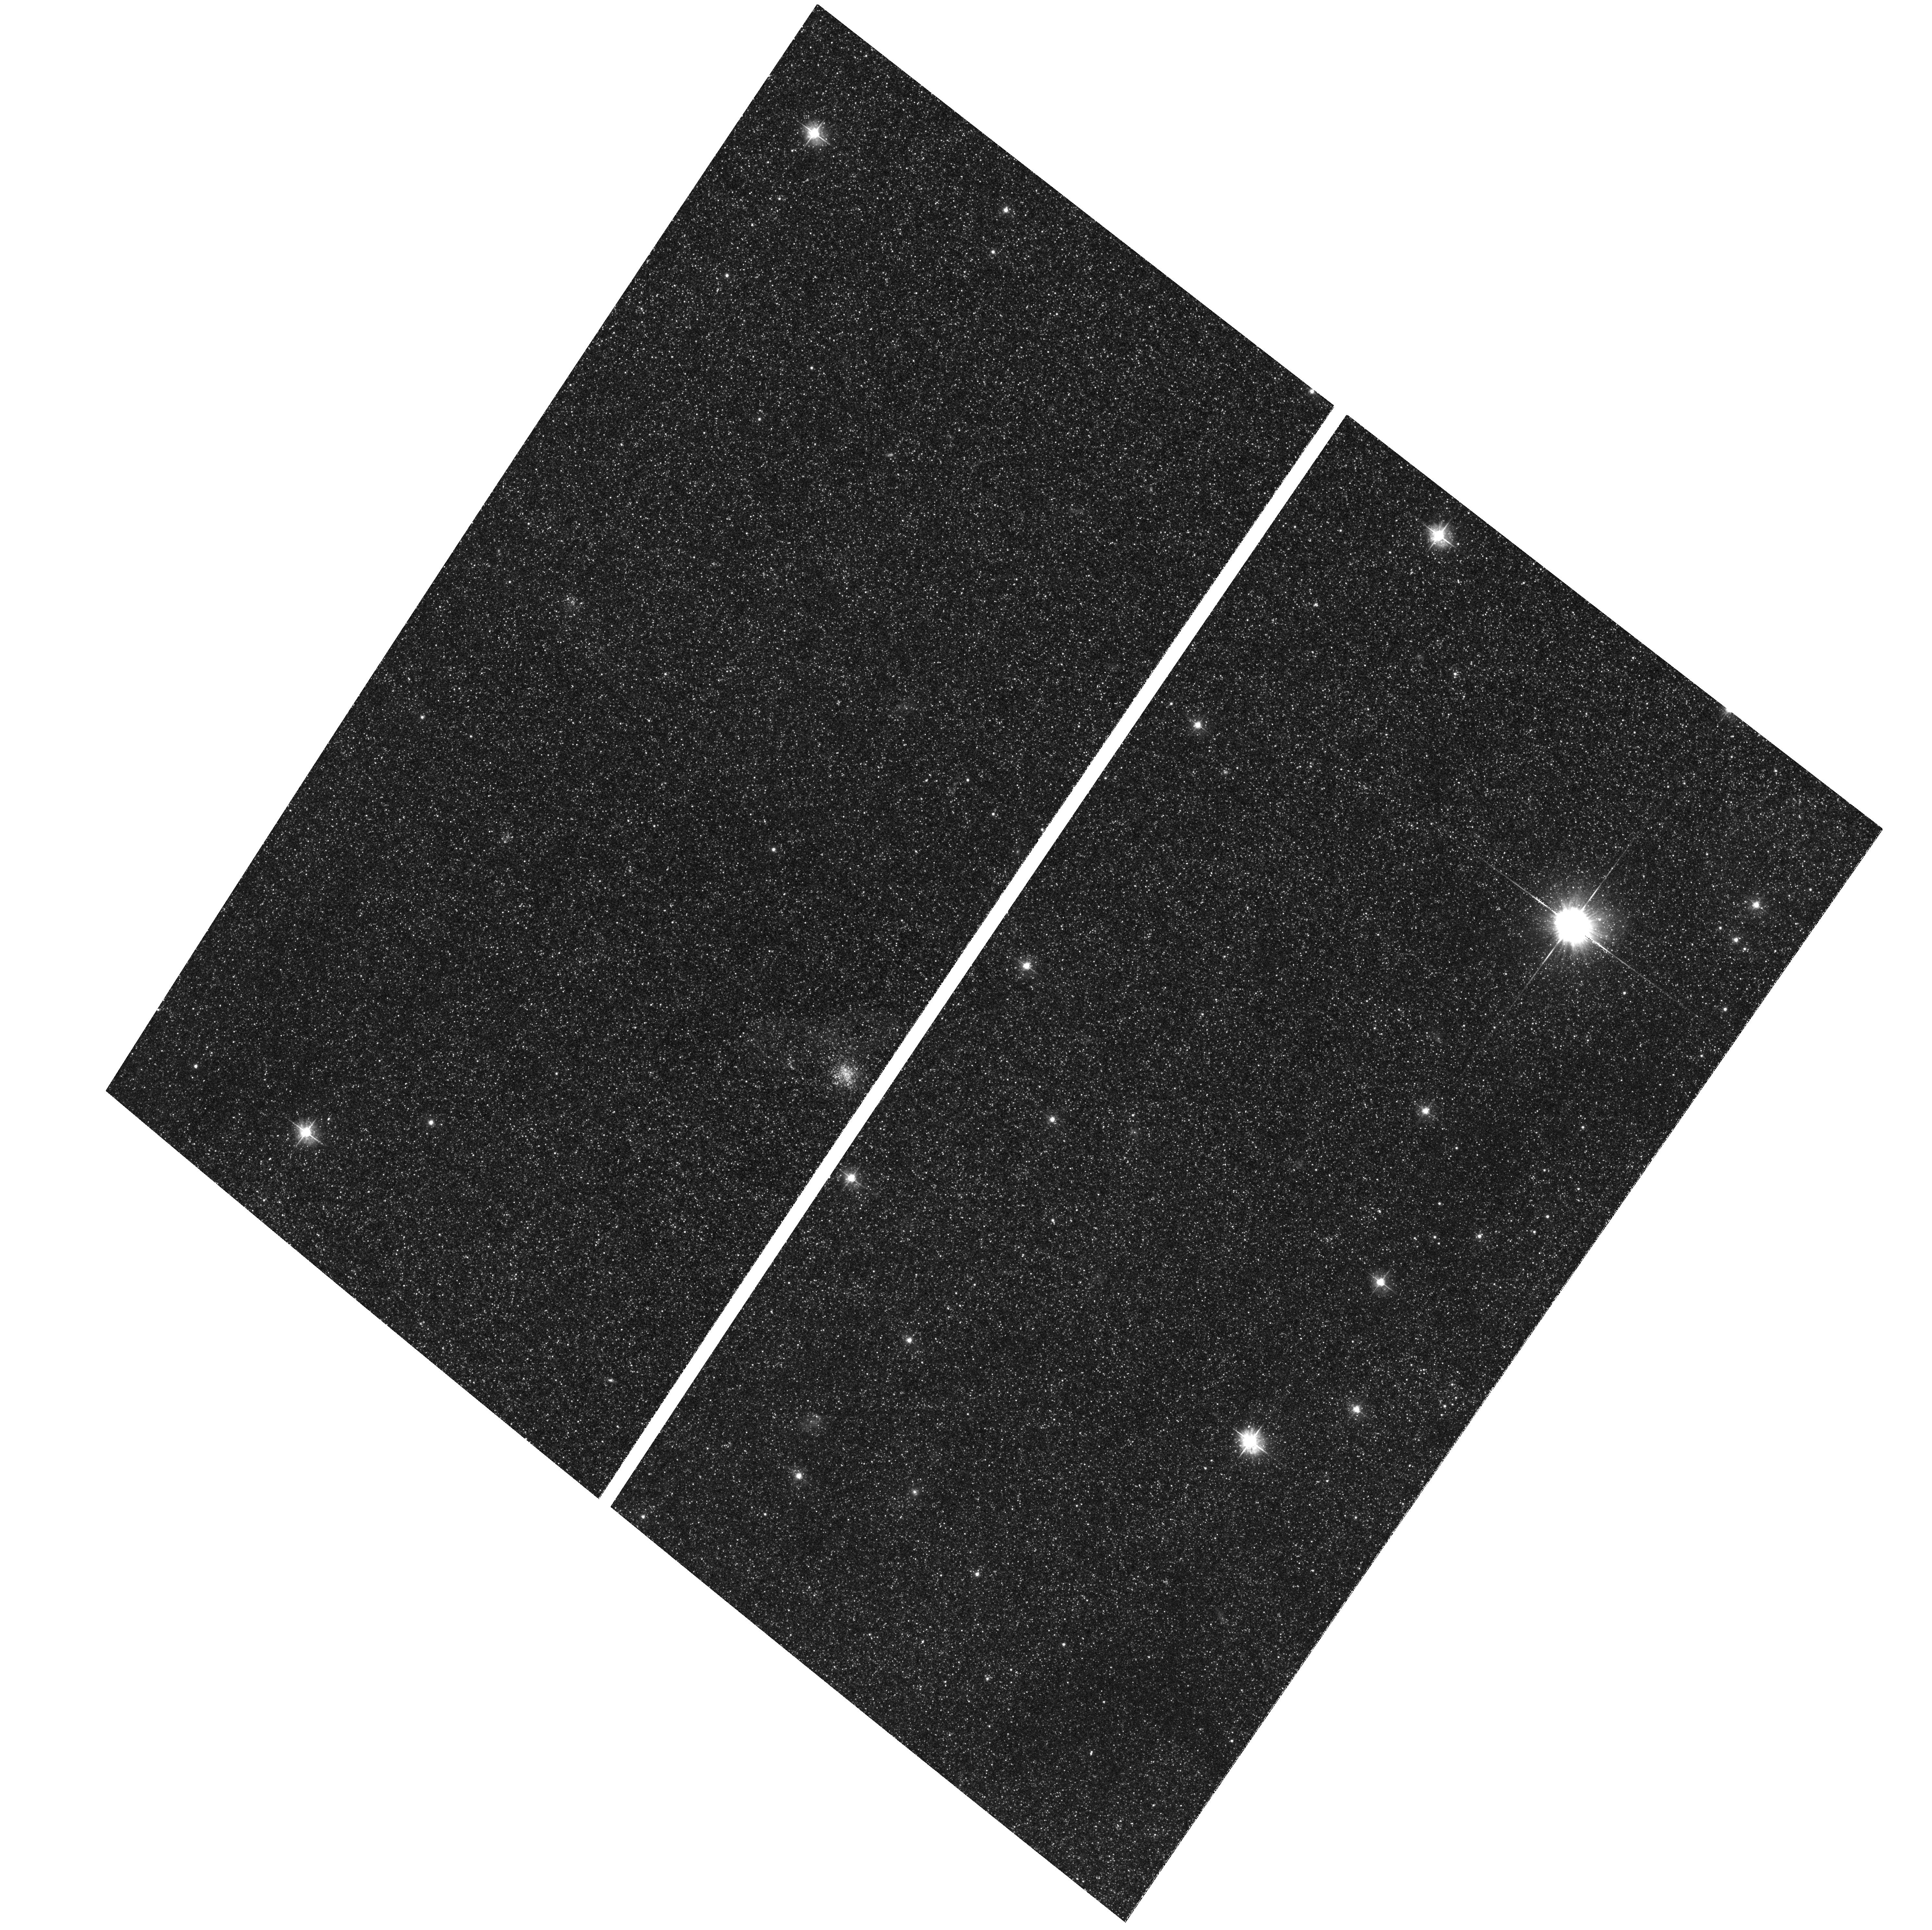
Target: M31-B21-F05-WFC. Instrument: ACS/WFC. Filter: F475W. Exposure: 32 min. Observation ID: hst_12055_02_acs_wfc_f475w_jbex02

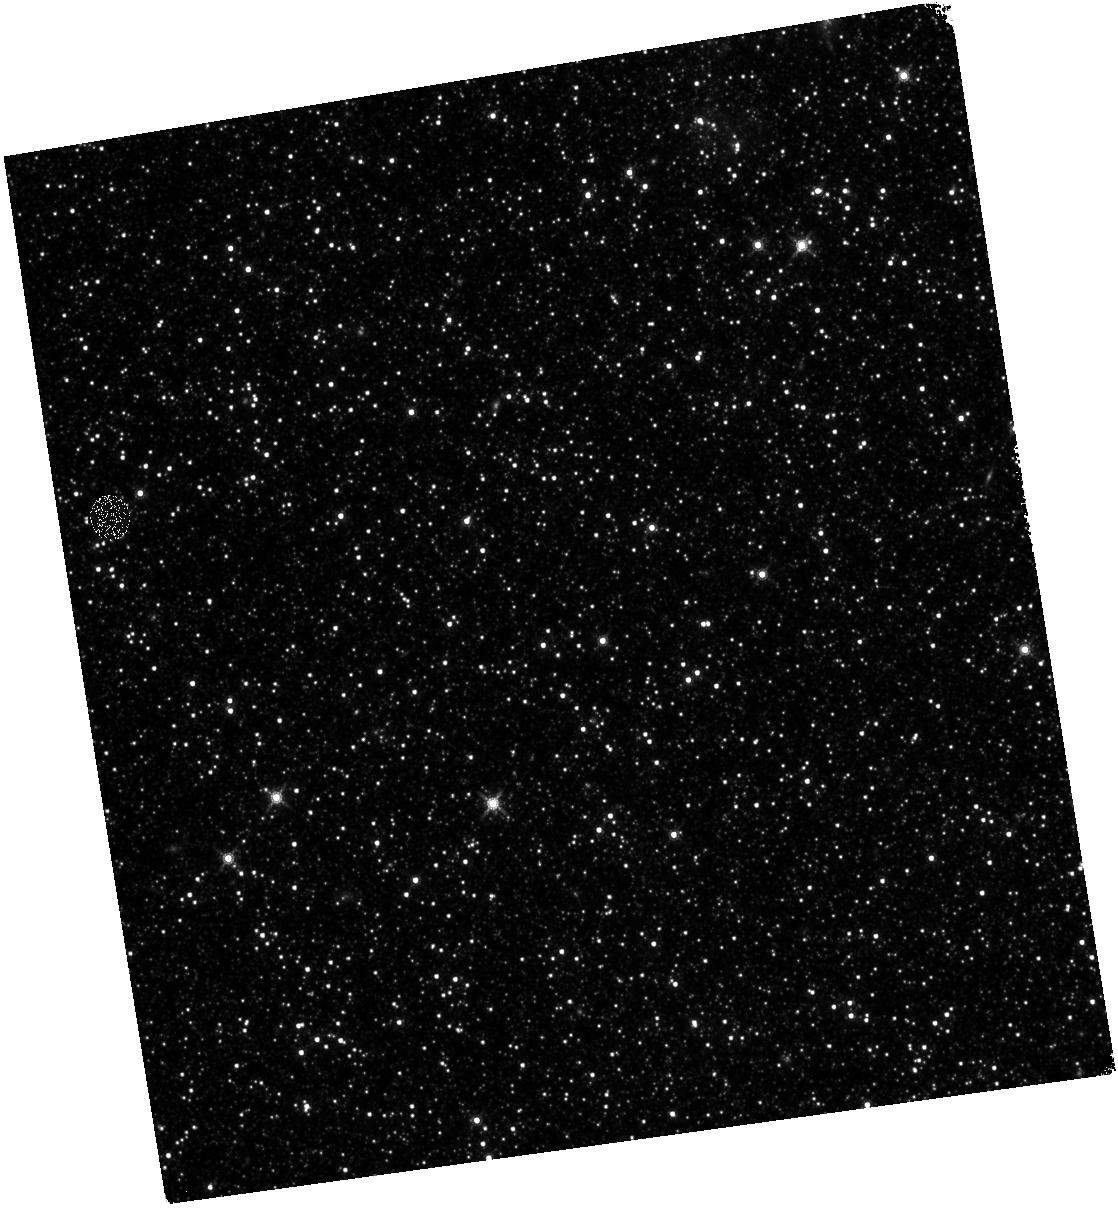
Target: M31-B21-F07-IR. Instrument: WFC3/IR. Filter: F160W. Exposure: 28 min. Observation ID: hst_12055_07_wfc3_ir_f160w_ibex07

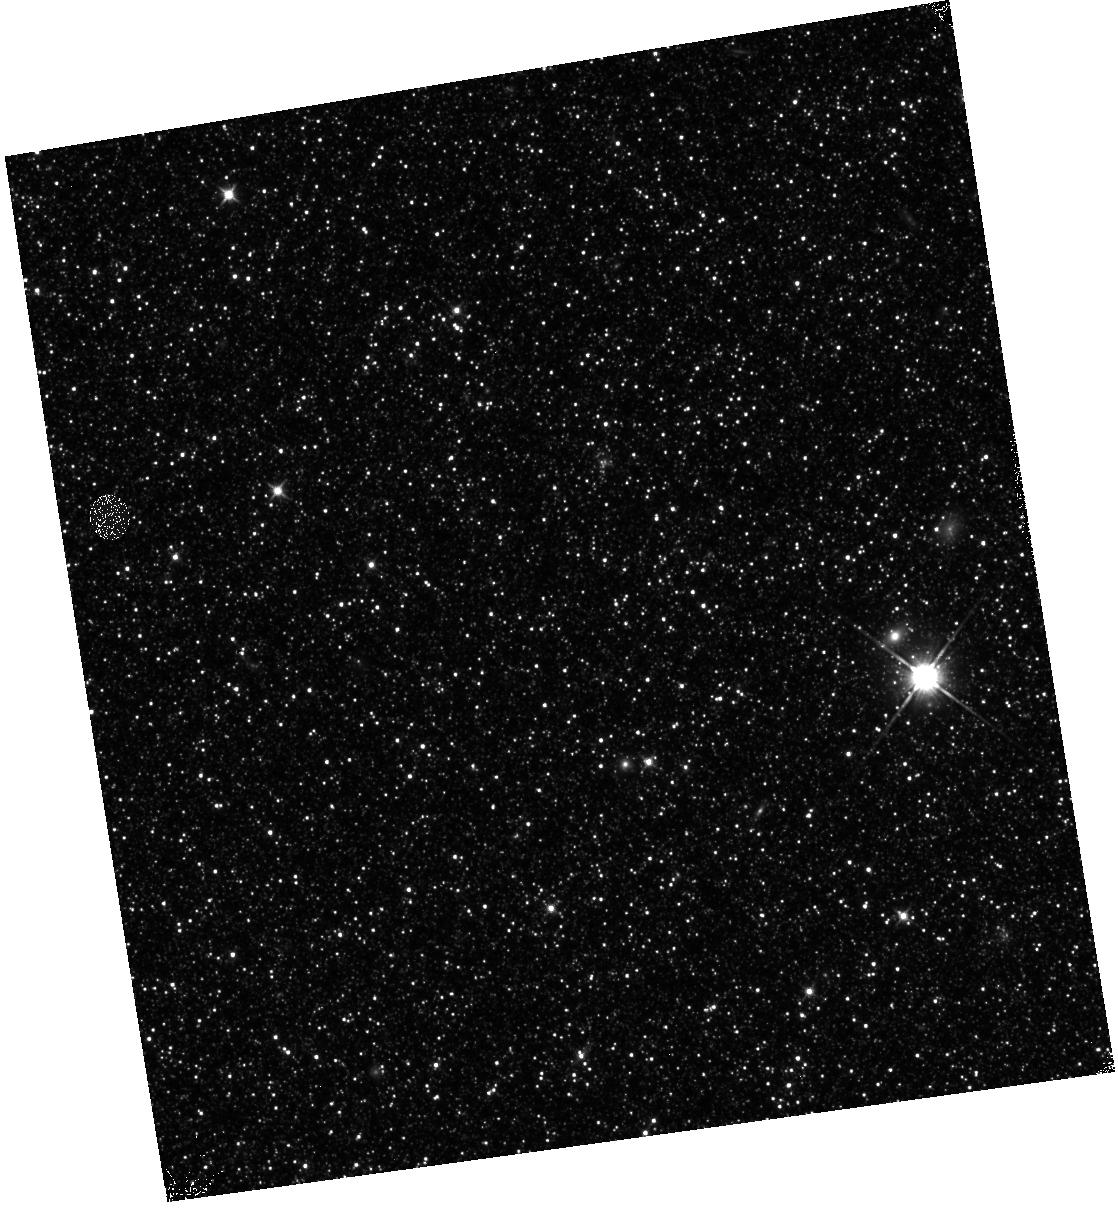
Target: M31-B21-F15-IR. Instrument: WFC3/IR. Filter: F110W. Exposure: 13 min. Observation ID: hst_12055_15_wfc3_ir_f110w_ibex15

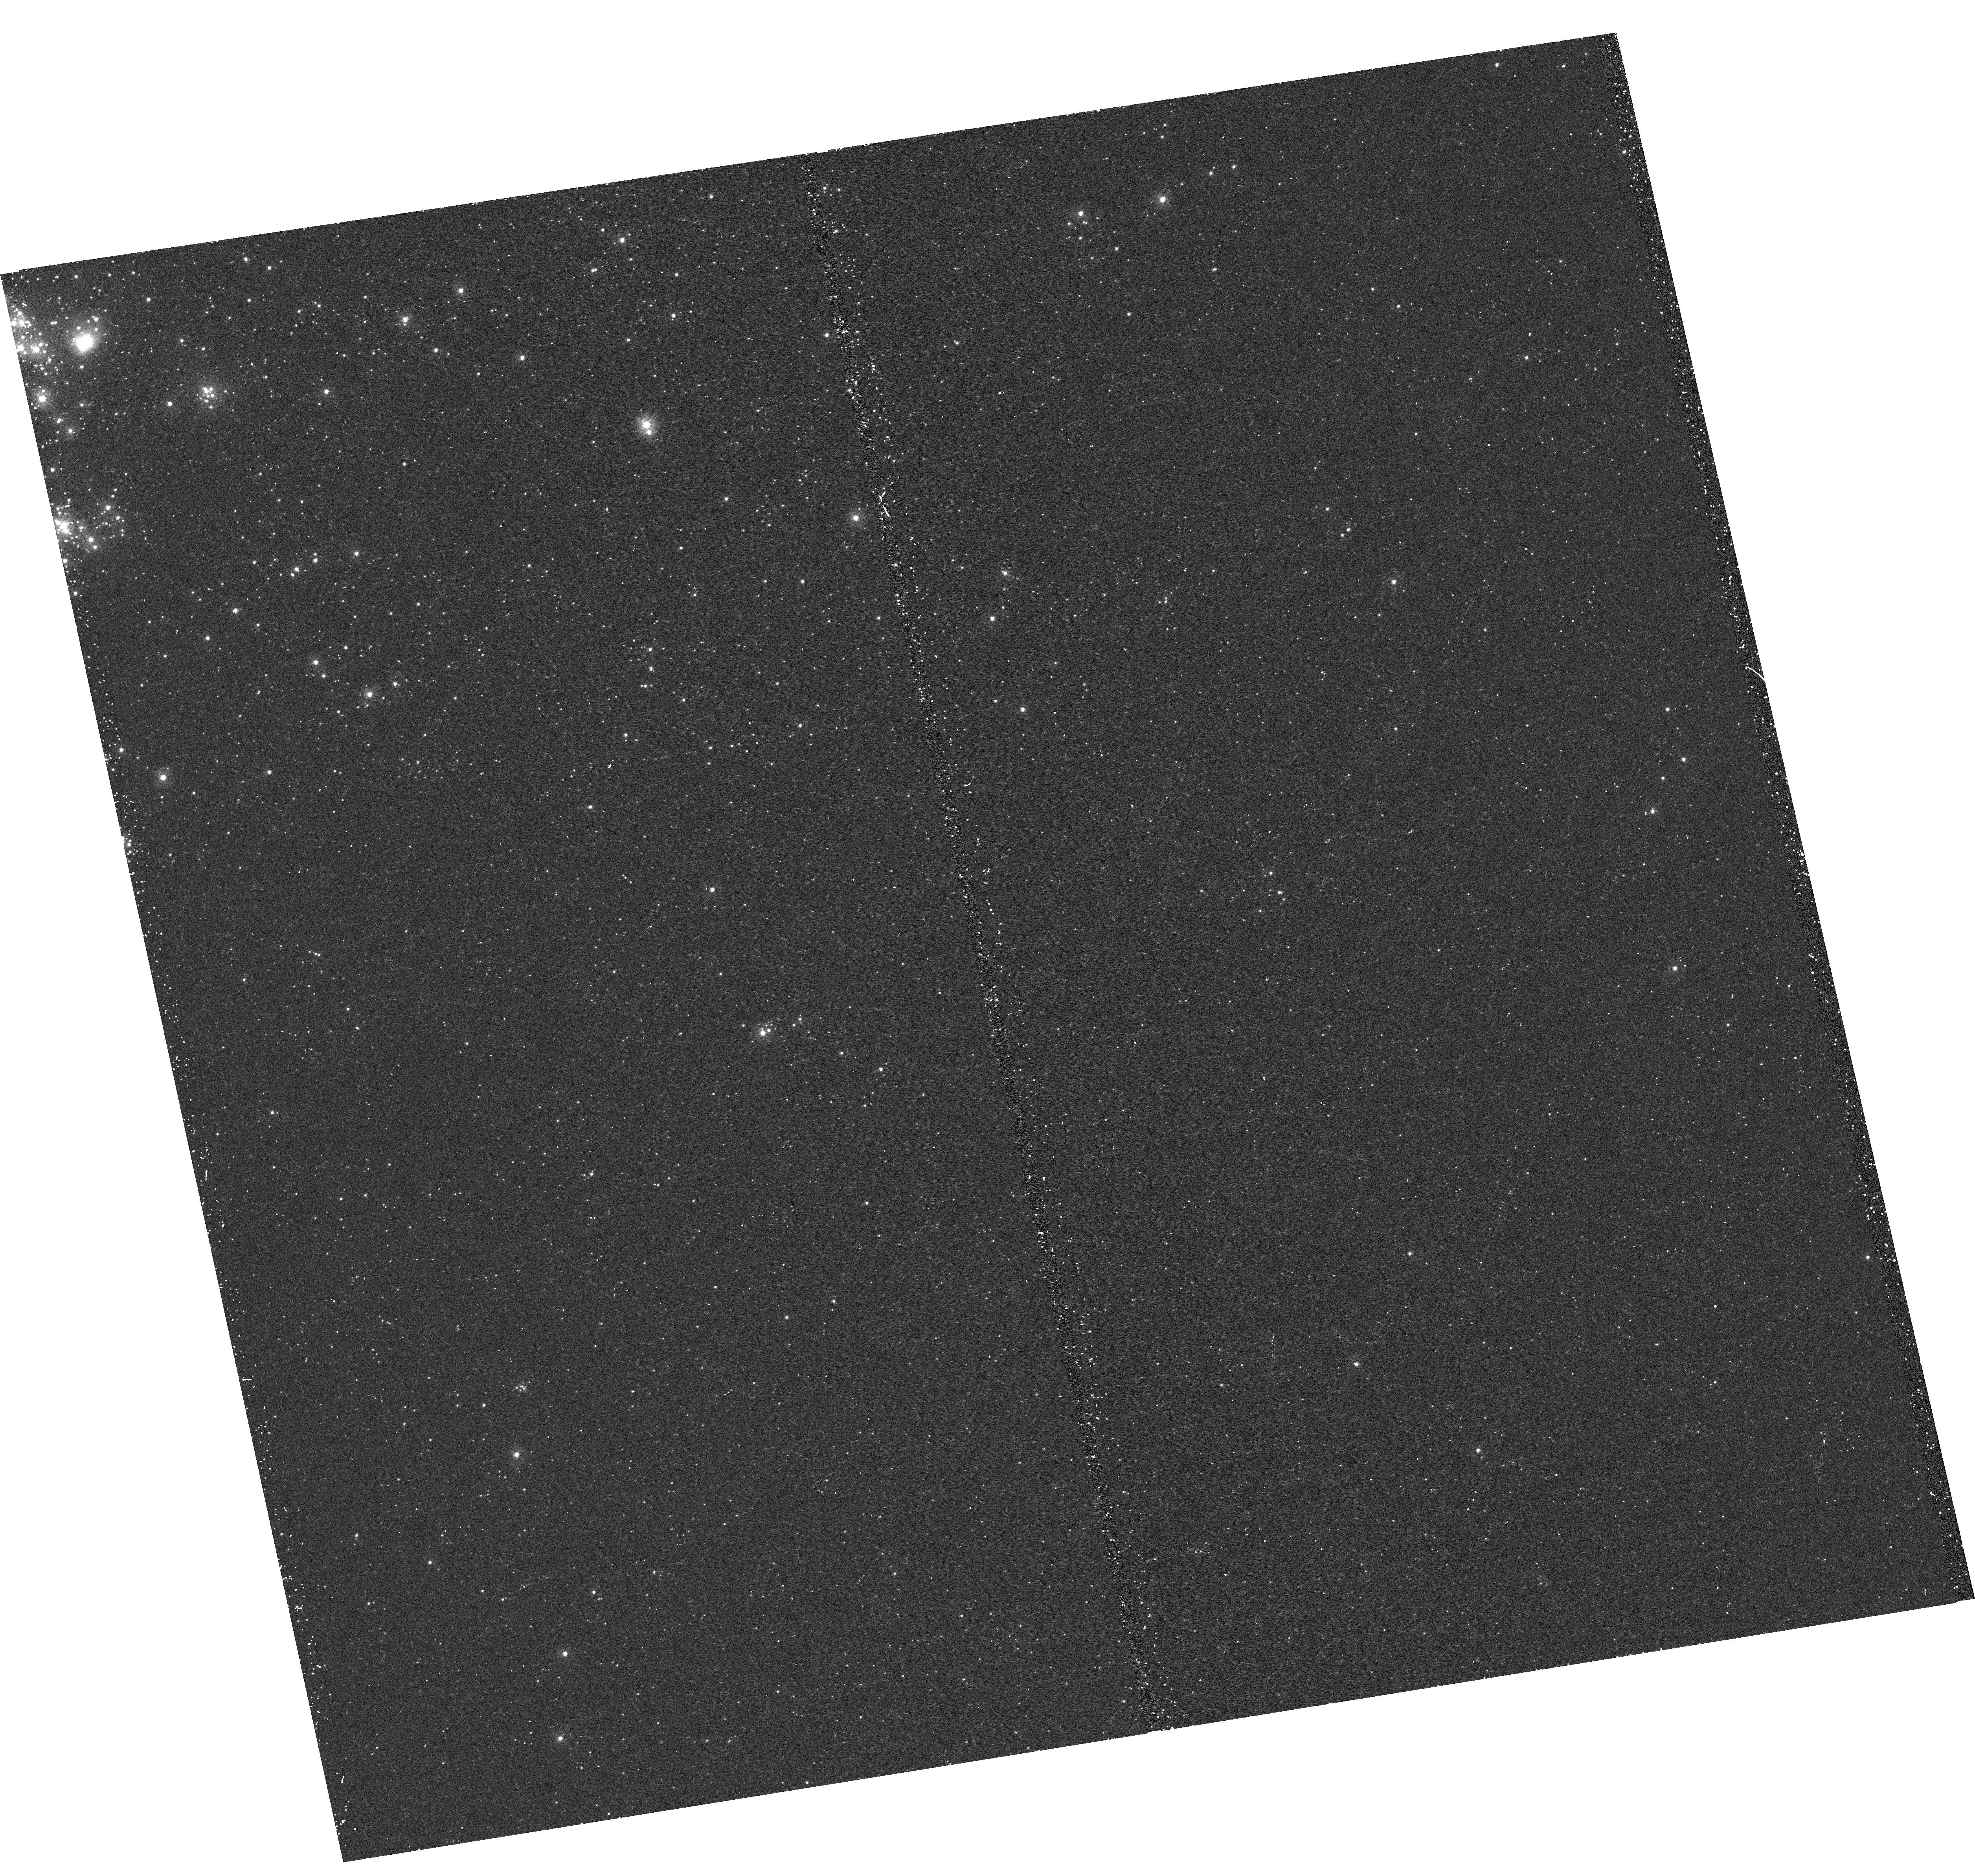
Target: M31-B21-F08-UVIS. Instrument: WFC3/UVIS. Filter: F275W. Exposure: 17 min. Observation ID: hst_12055_08_wfc3_uvis_f275w_ibex08

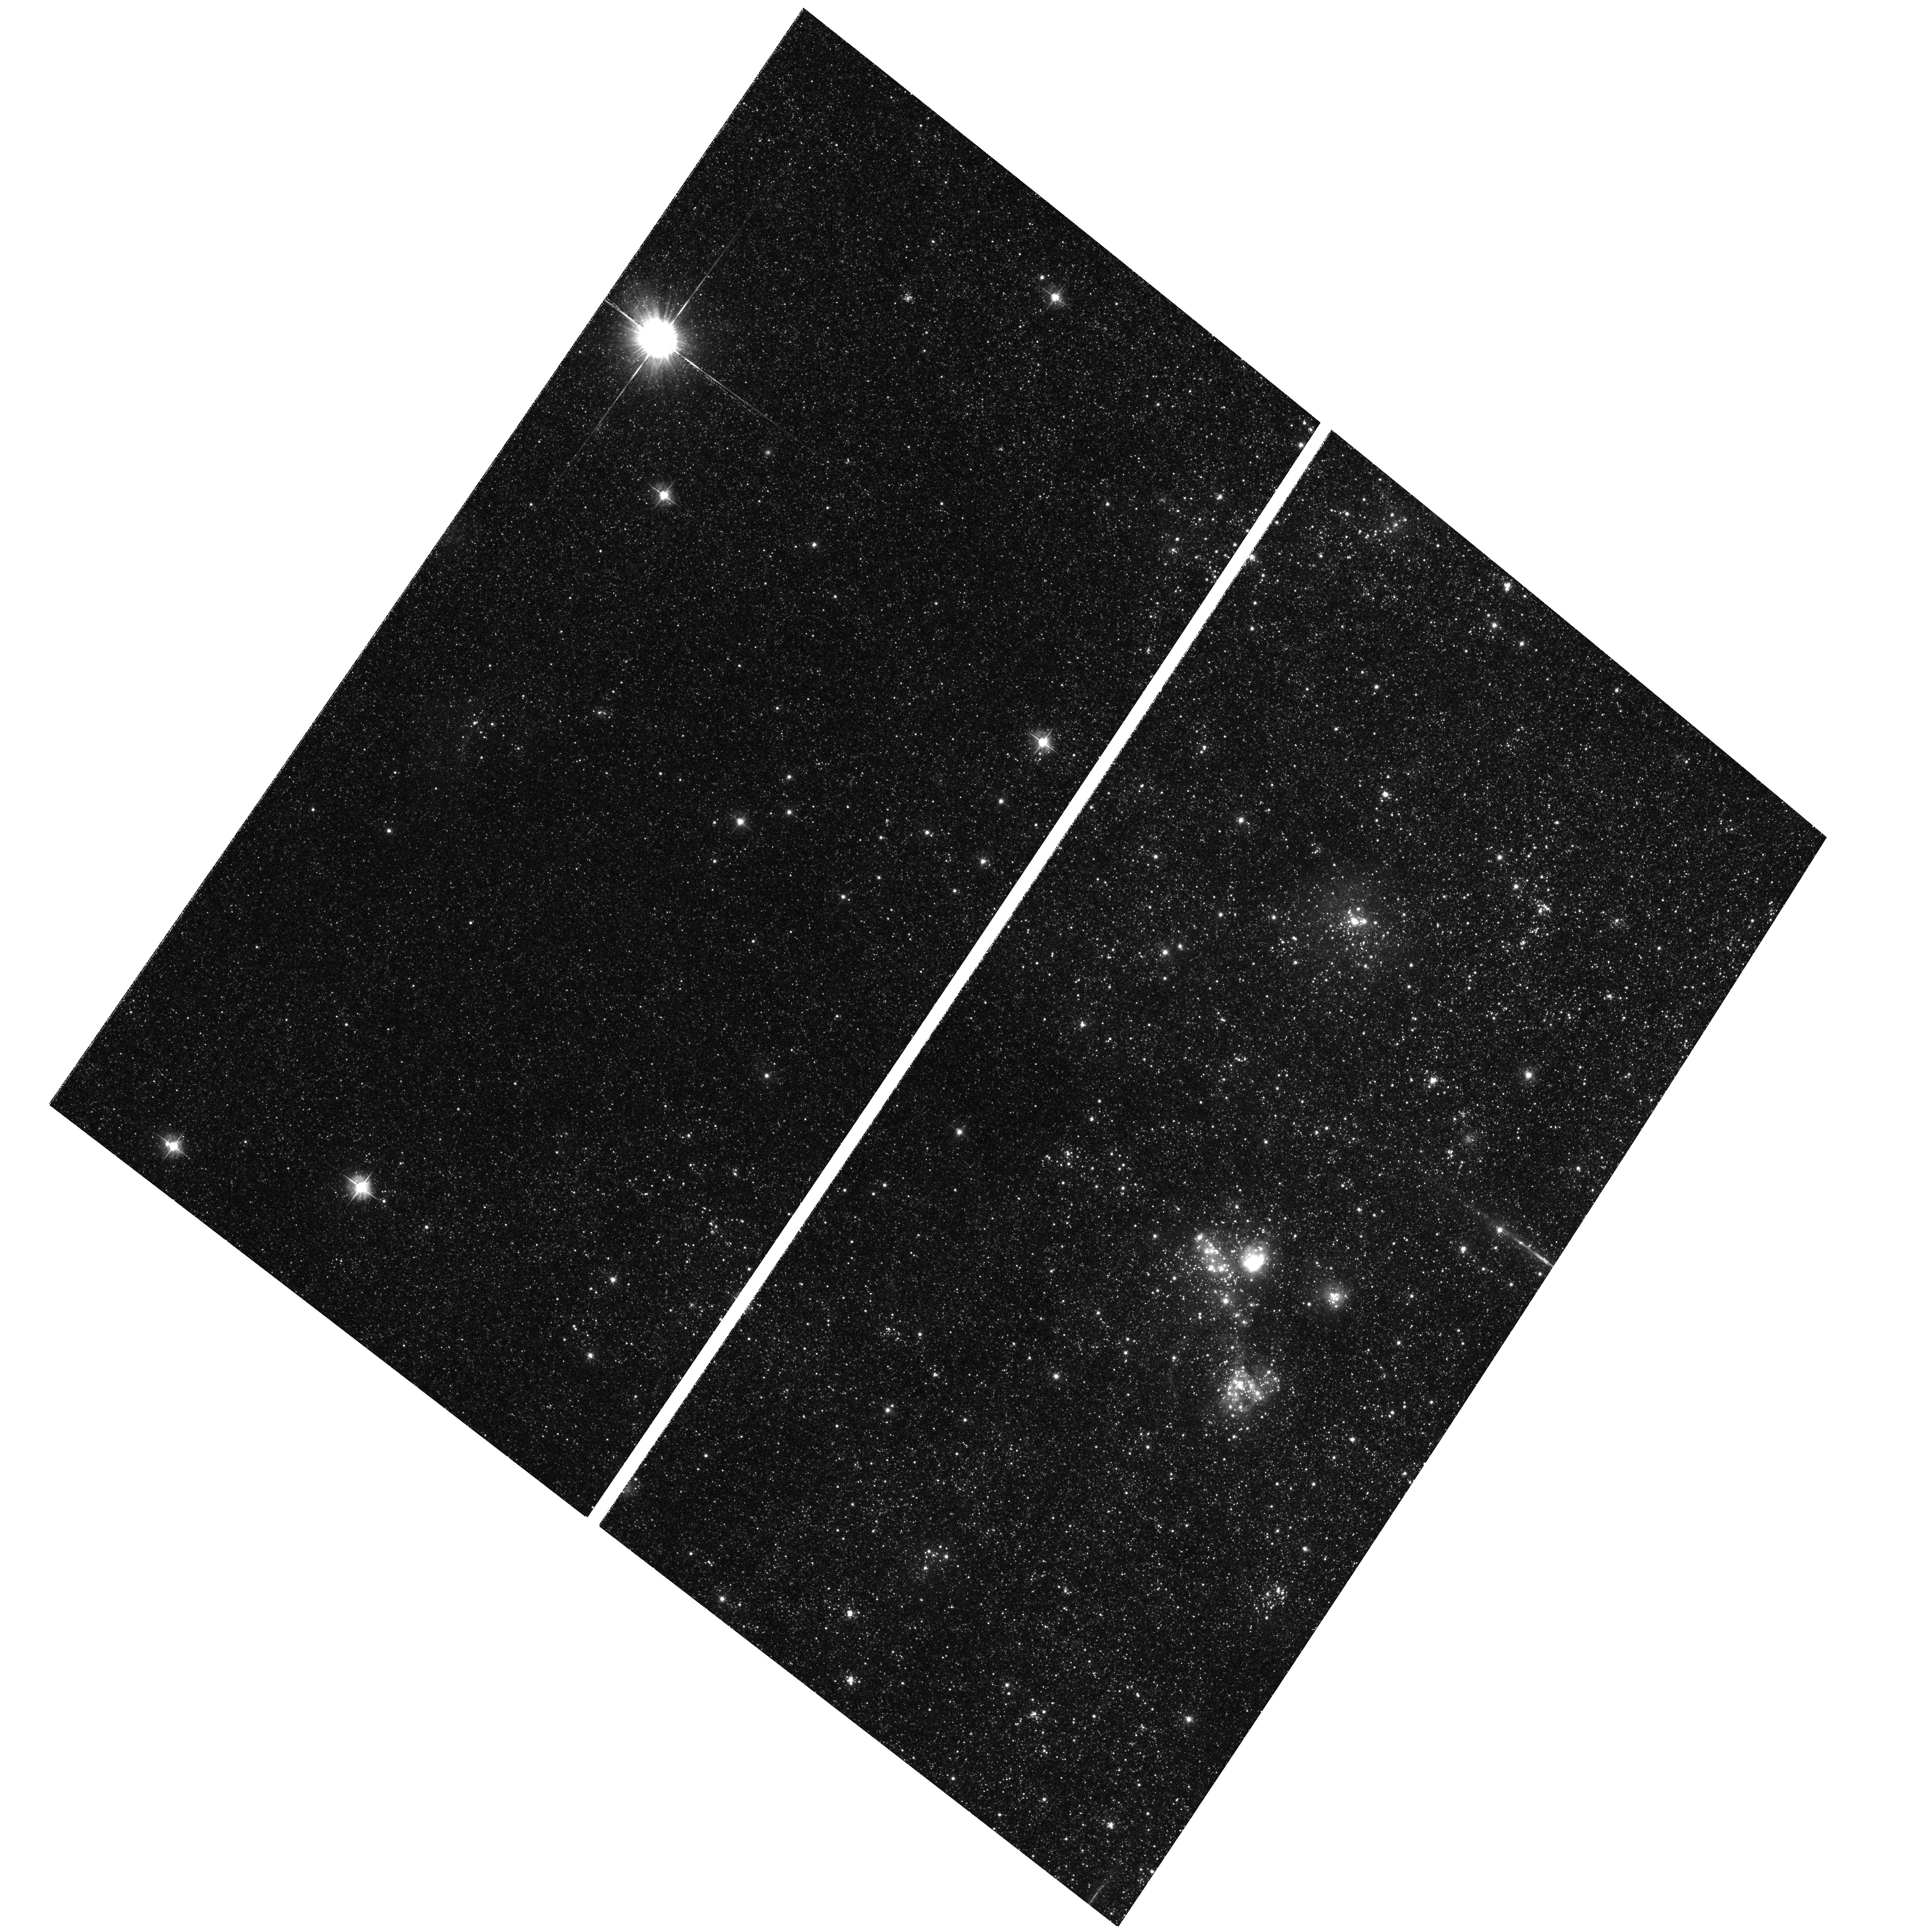
Target: M31-B21-F01-WFC. Instrument: ACS/WFC. Filter: F475W. Exposure: 29 min. Observation ID: hst_12055_04_acs_wfc_f475w_jbex04

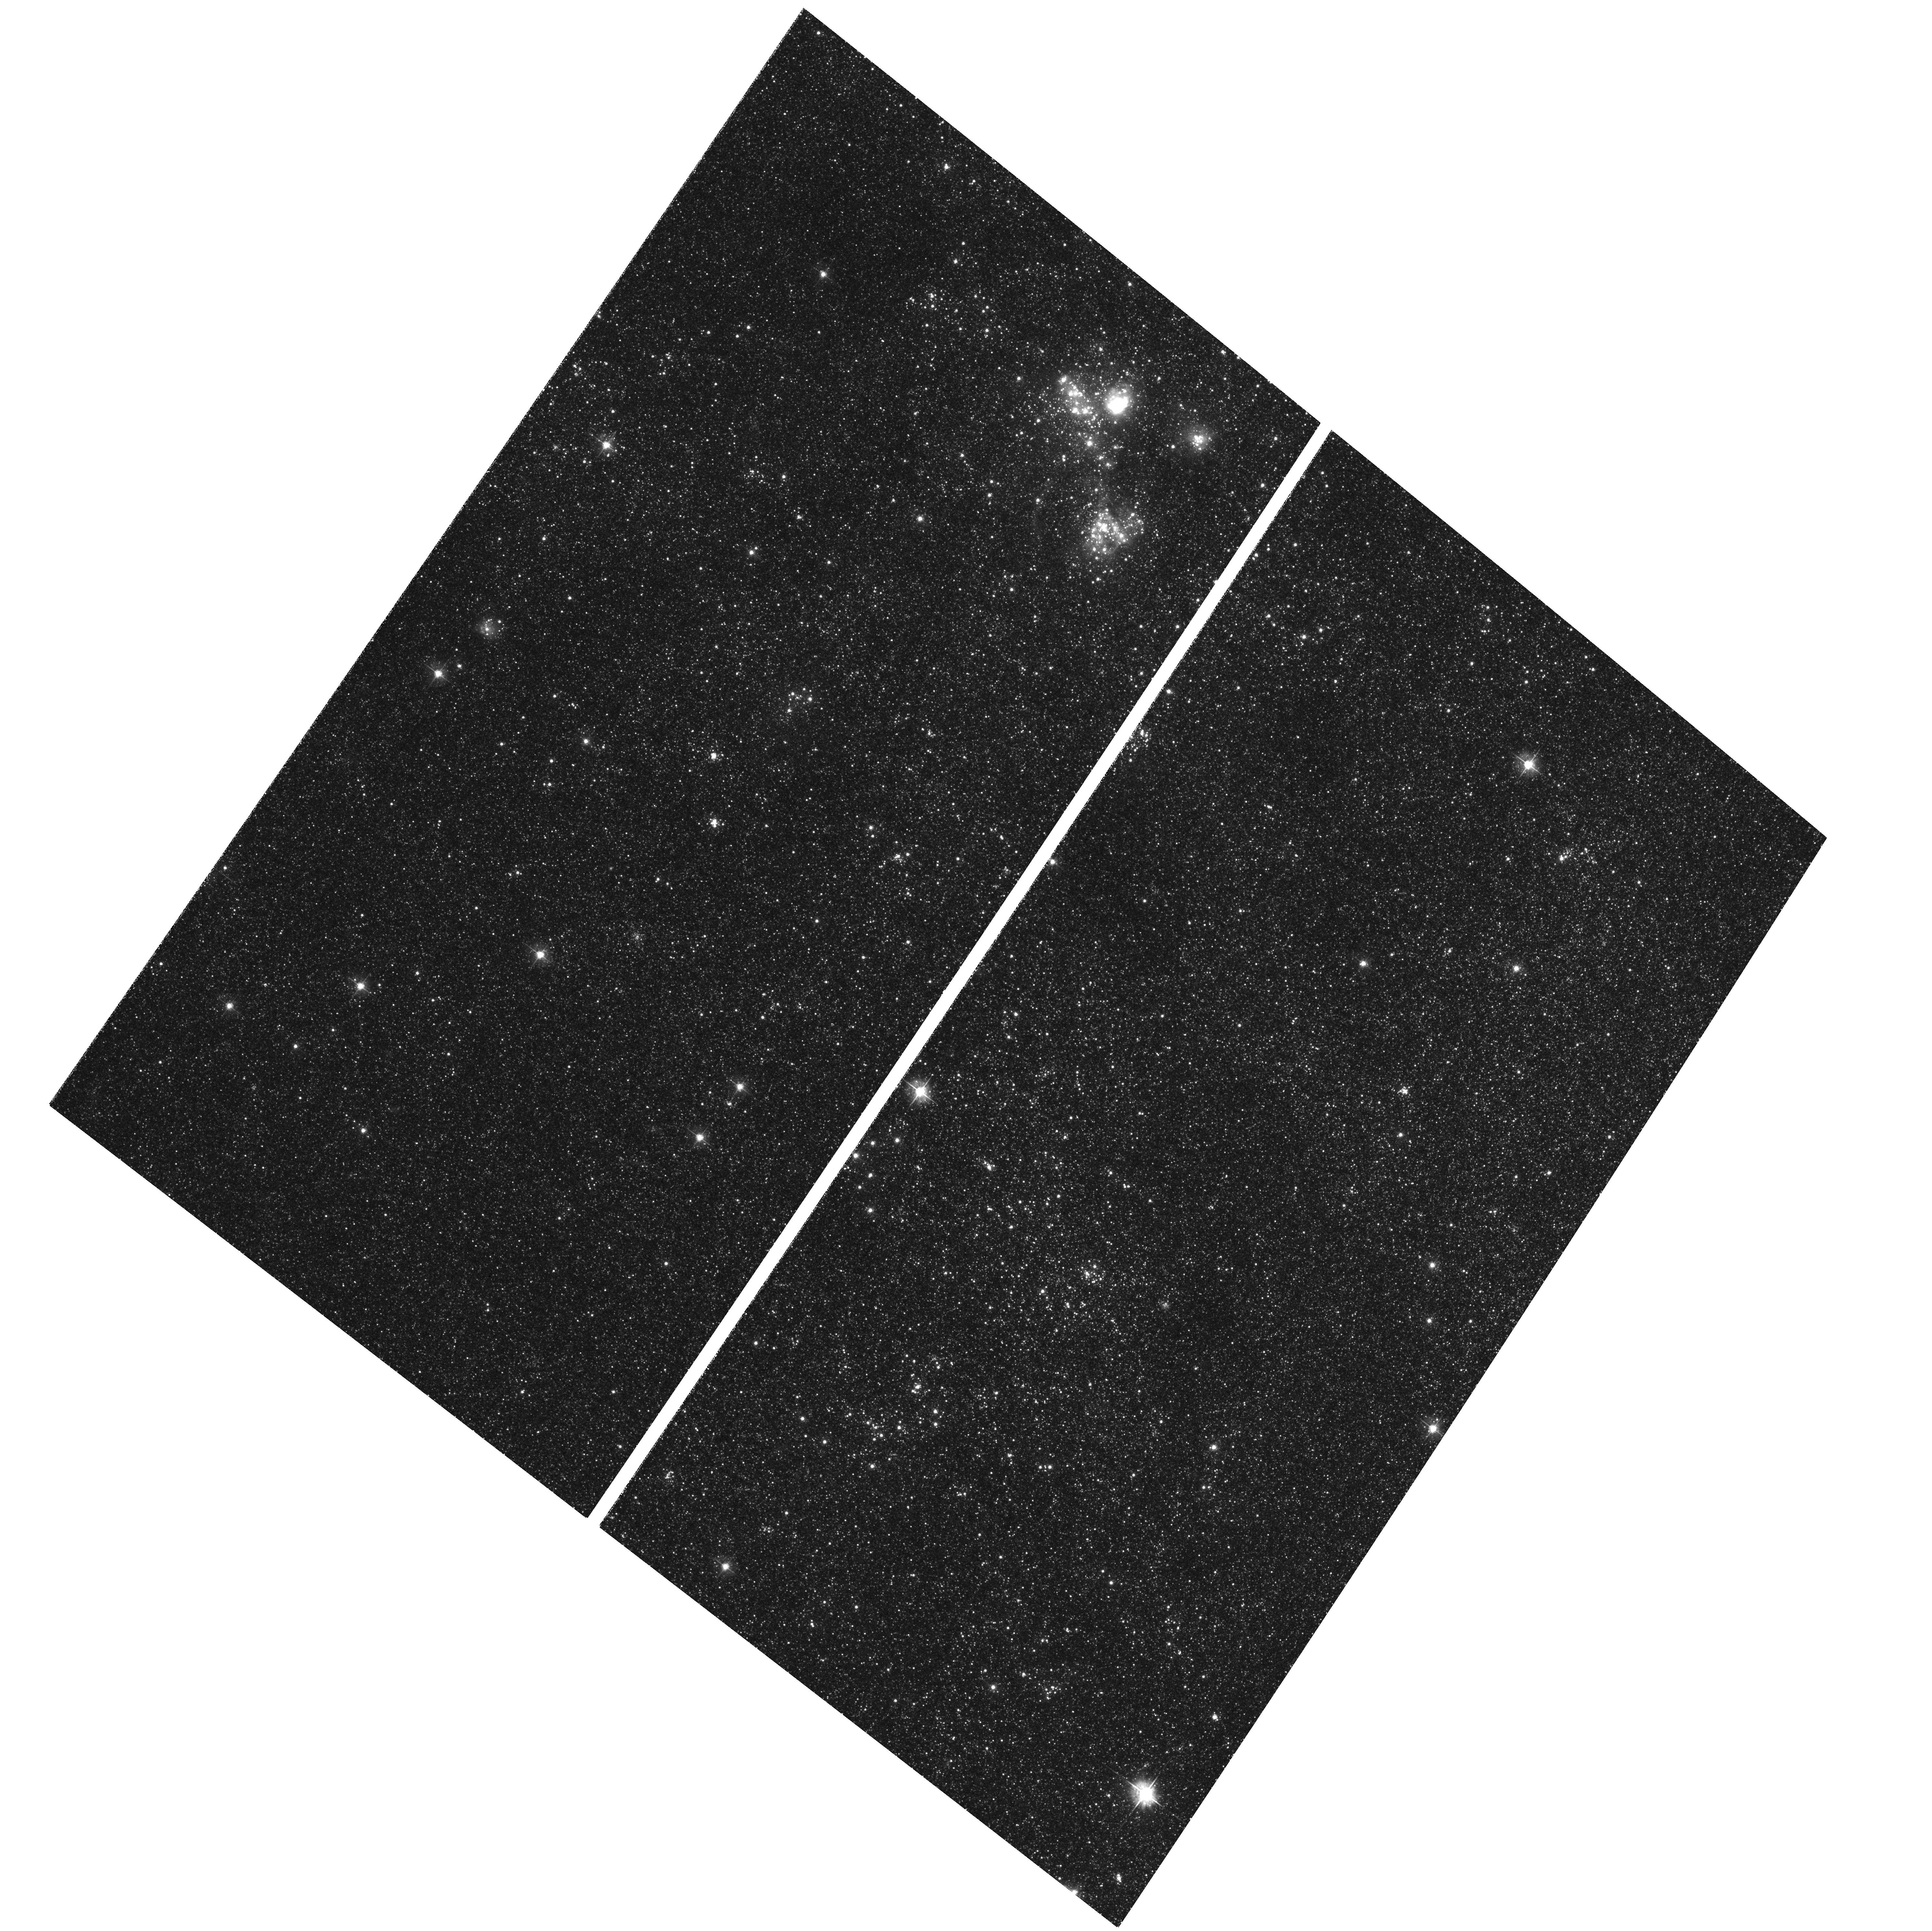
Target: M31-B21-F07-WFC. Instrument: ACS/WFC. Filter: F475W. Exposure: 29 min. Observation ID: hst_12055_10_acs_wfc_f475w_jbex10

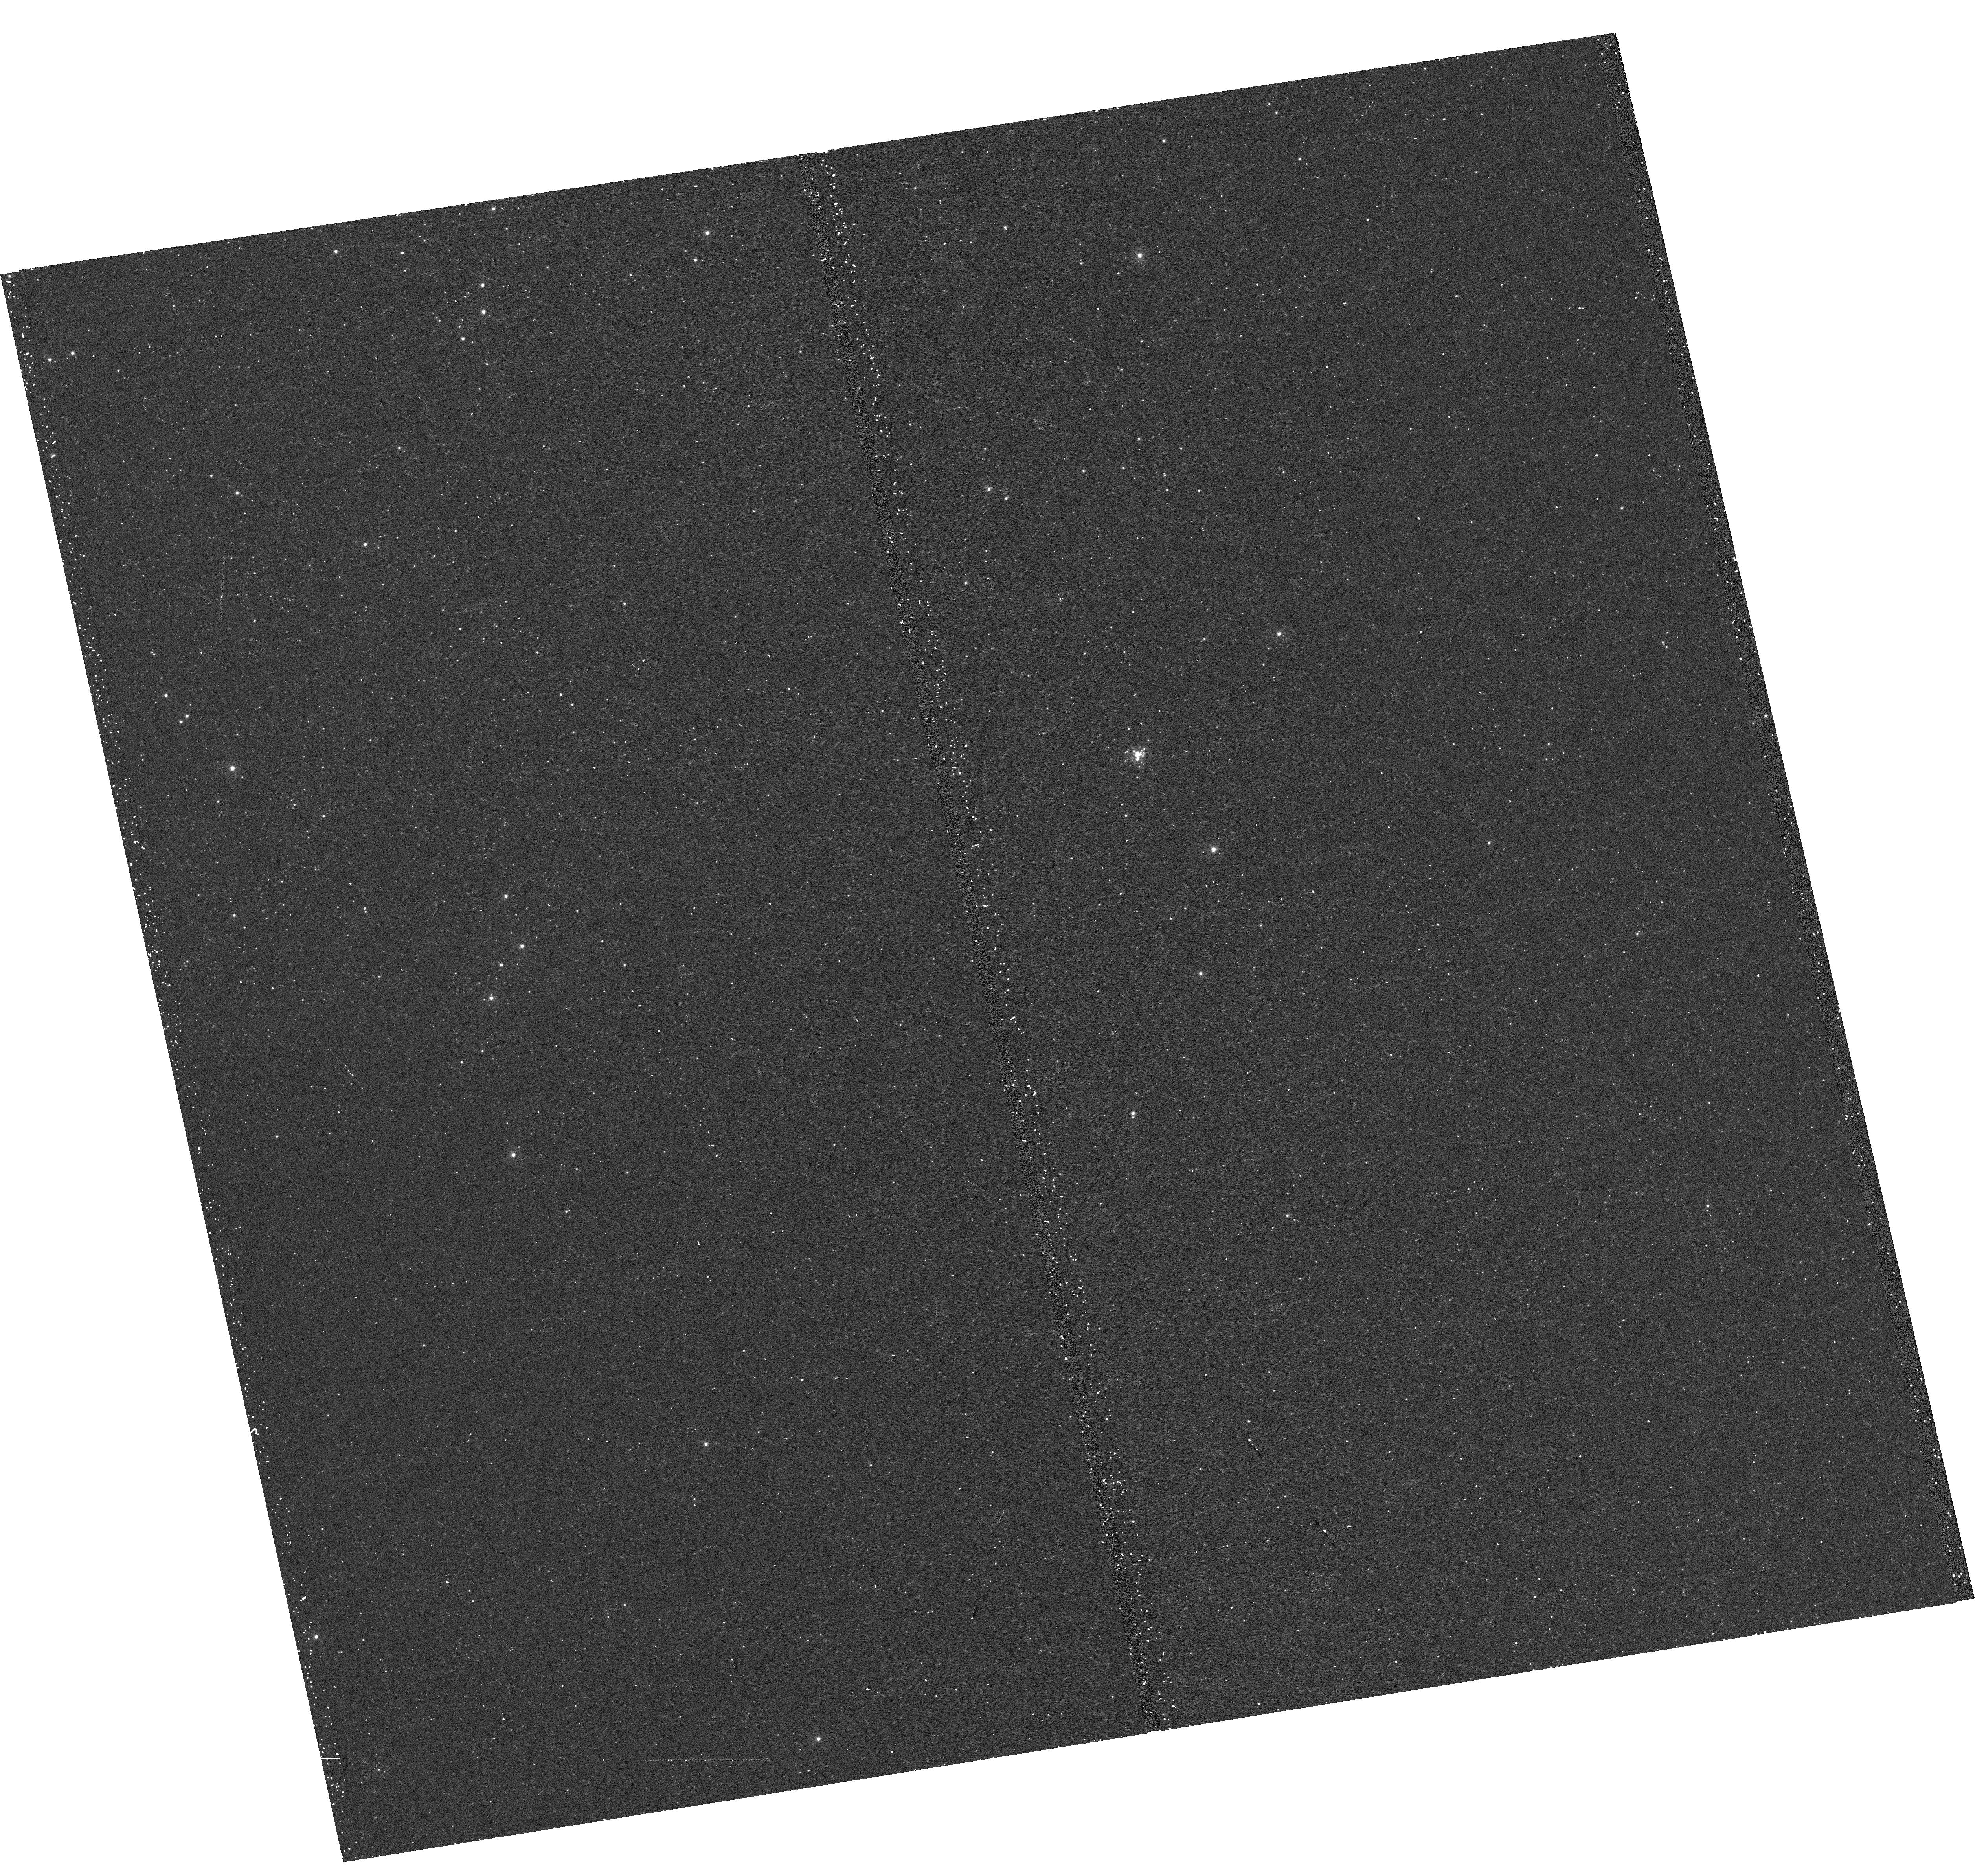
Target: M31-B21-F09-UVIS. Instrument: WFC3/UVIS. Filter: F275W. Exposure: 17 min. Observation ID: hst_12055_09_wfc3_uvis_f275w_ibex09

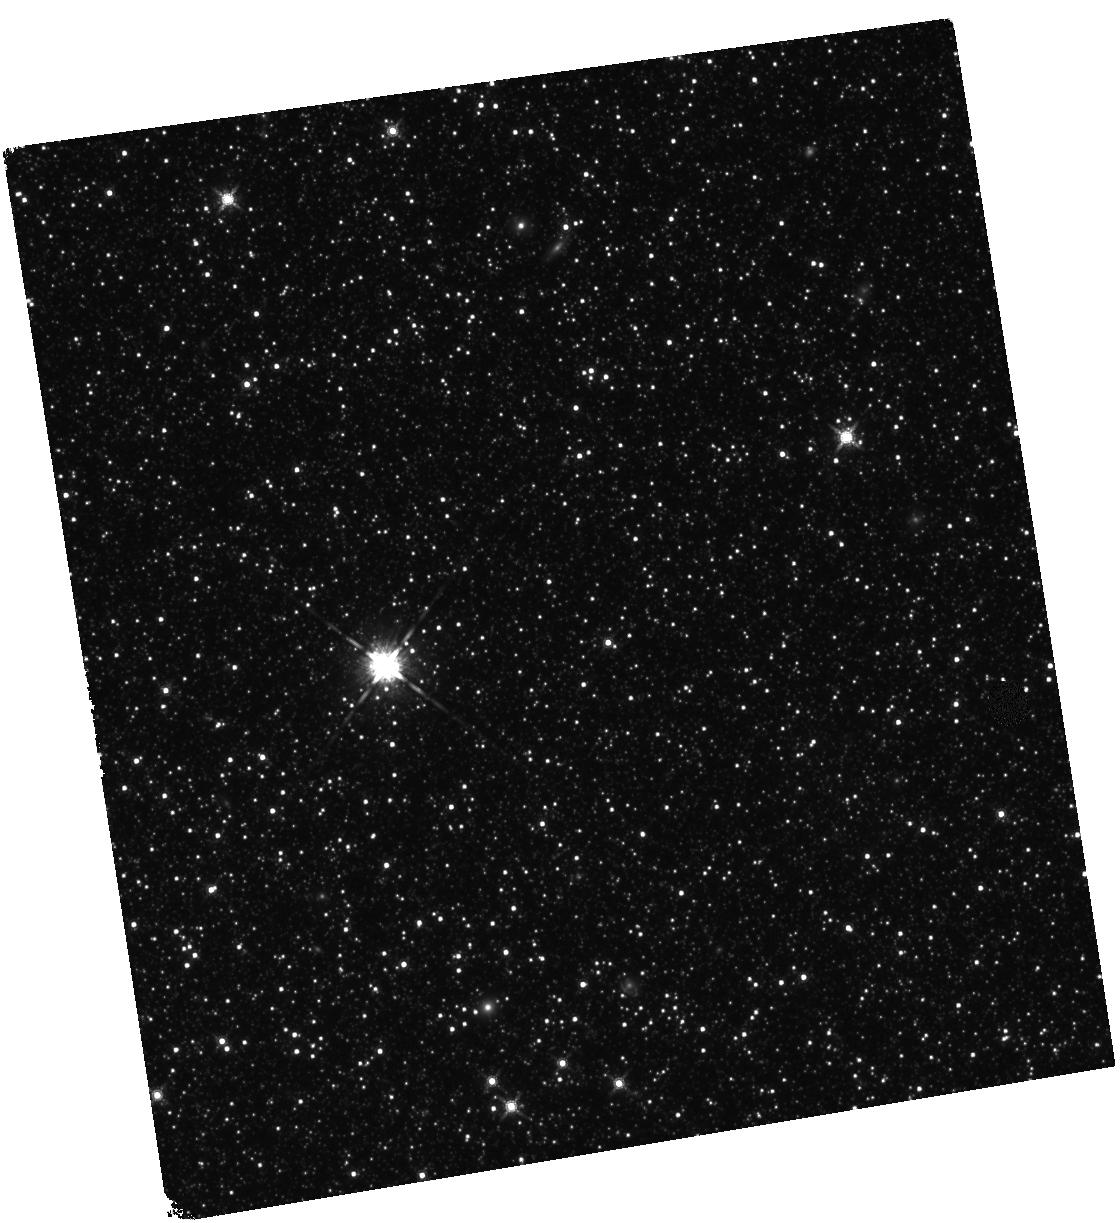
Target: M31-B21-F06-IR. Instrument: WFC3/IR. Filter: F160W. Exposure: 27 min. Observation ID: hst_12055_06_wfc3_ir_f160w_ibex06

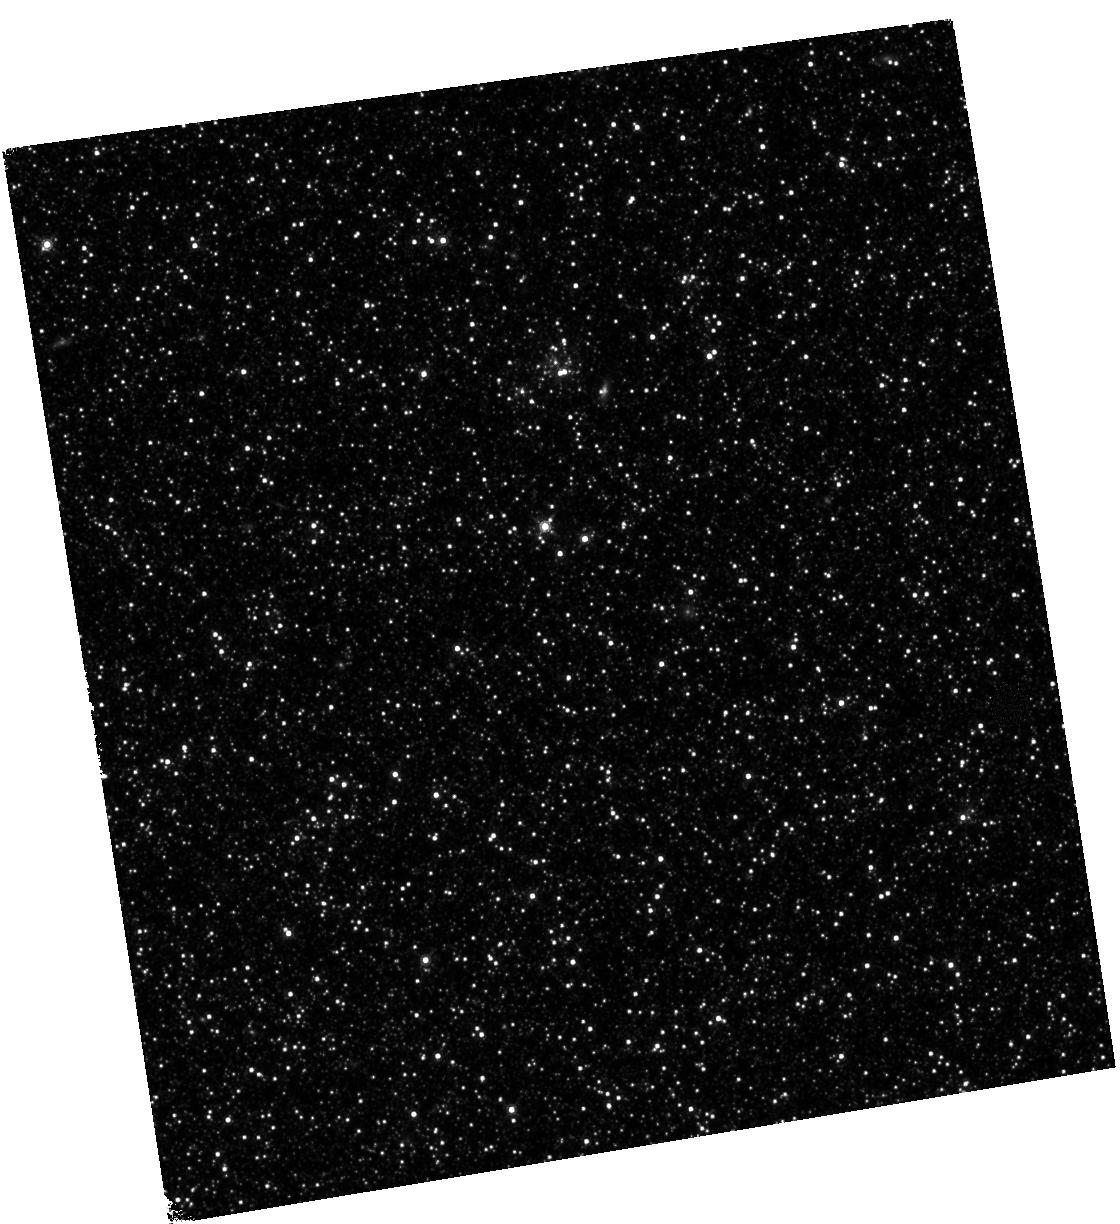
Target: M31-B21-F16-IR. Instrument: WFC3/IR. Filter: F160W. Exposure: 27 min. Observation ID: hst_12055_16_wfc3_ir_f160w_ibex16

A Panchromatic Hubble Andromeda Treasury - I (PI: Dalcanton, Julianne)

We propose to image the north east quadrant of M31 to deep limits in the UV, optical, and near-IR. HST imaging should resolve the galaxy into more than 100 million stars, all with common distances and foreground extinctions. UV through NIR stellar photometry (F275W, F336W with WFC3/UVIS, F475W and F814W with ACS/WFC, and F110W and F160W with WFC3/NIR) will provide effective temperatures for a wide range of spectral types, while simultaneously mapping M31's extinction. Our central science drivers are to: understand high-mass variations in the stellar IMF as a function of SFR intensity and metallicity; capture the spatially-resolved star formation history of M31; study a vast sample of stellar clusters with a range of ages and metallicities. These are central to understanding stellar evolution and clustered star formation; constraining ISM energetics; and understanding the counterparts and environments of transient objects (novae, SNe, variable stars, x-ray sources, etc.). As its legacy, this survey adds M31 to the Milky Way and Magellanic Clouds as a fundamental calibrator of stellar evolution and star-formation processes for understanding the stellar populations of distant galaxies. Effective exposure times are 977s in F275W, 1368s in F336W, 4040s in F475W, 4042s in F814W, 699s in F110W, and 1796s in F160W, including short exposures to avoid saturation of bright sources. These depths will produce photon-limited images in the UV. Images will be crowding-limited in the optical and NIR, but will reach below the red clump at all radii. The images will reach the Nyquist sampling limit in F160W, F475W, and F814W.